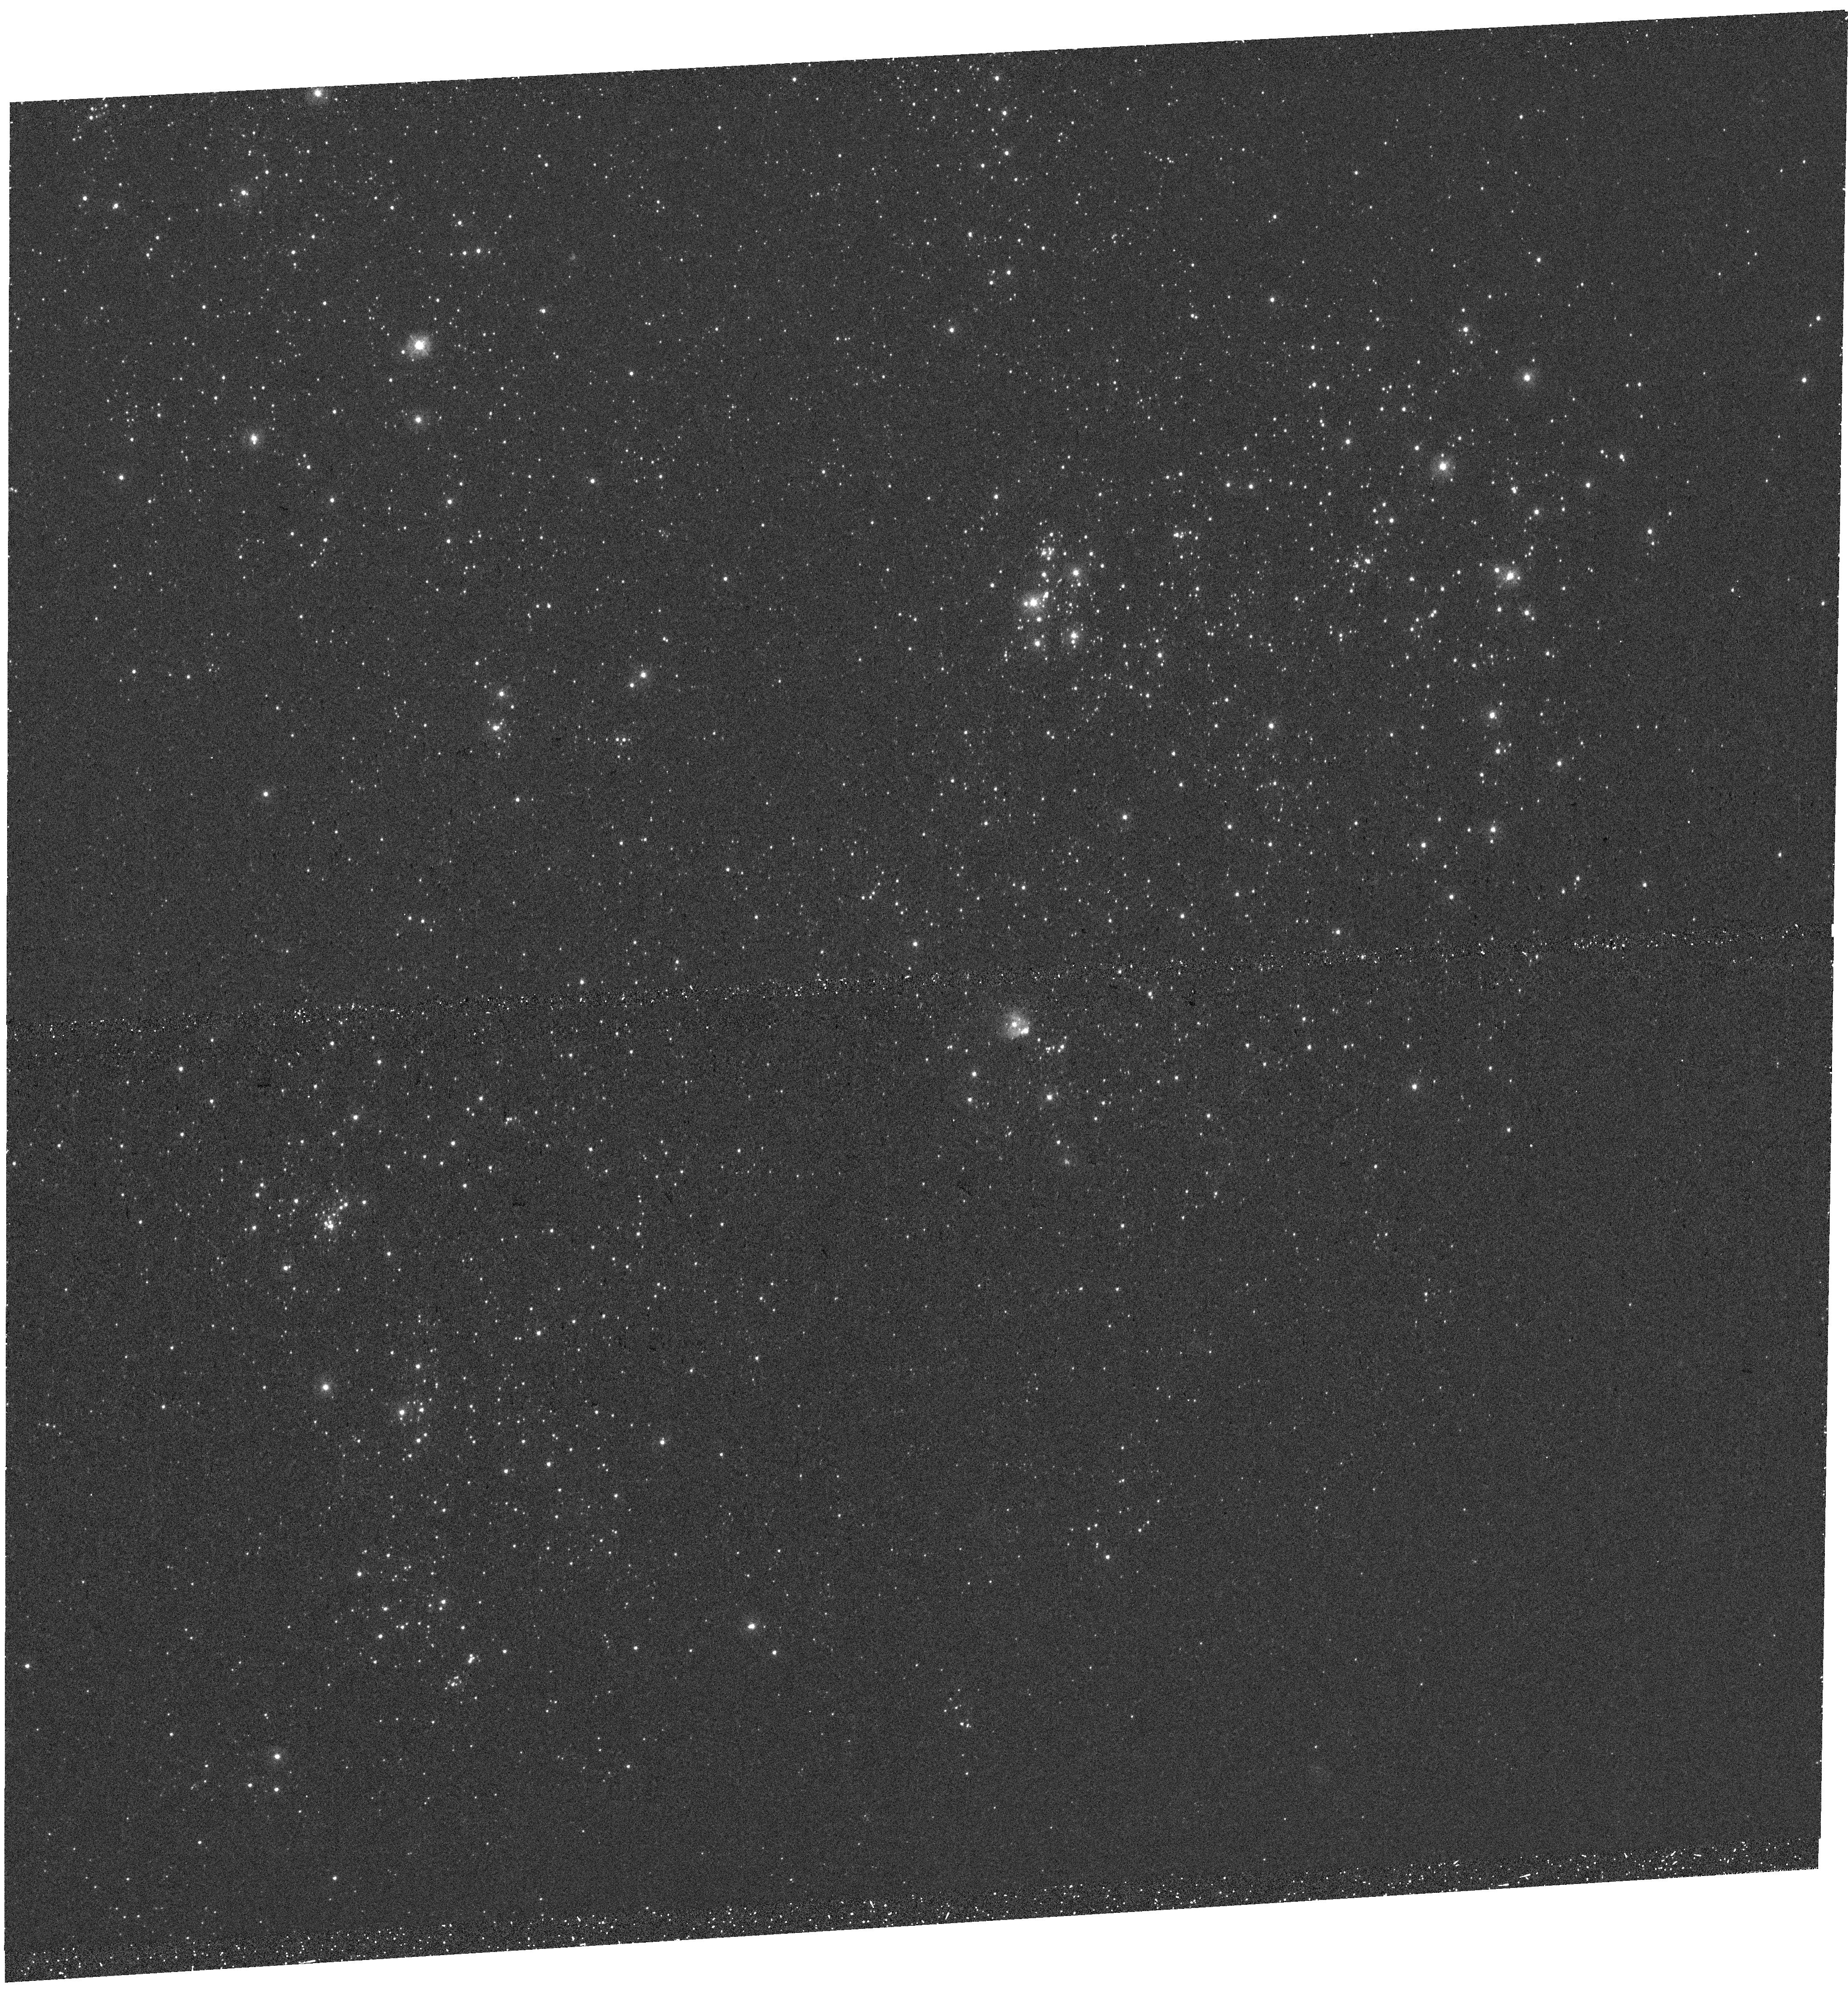
Target: WLM-ALMA2. Instrument: WFC3/UVIS. Filter: F275W. Exposure: 35 min. Observation ID: hst_17068_z3_wfc3_uvis_f275w_iey4z3

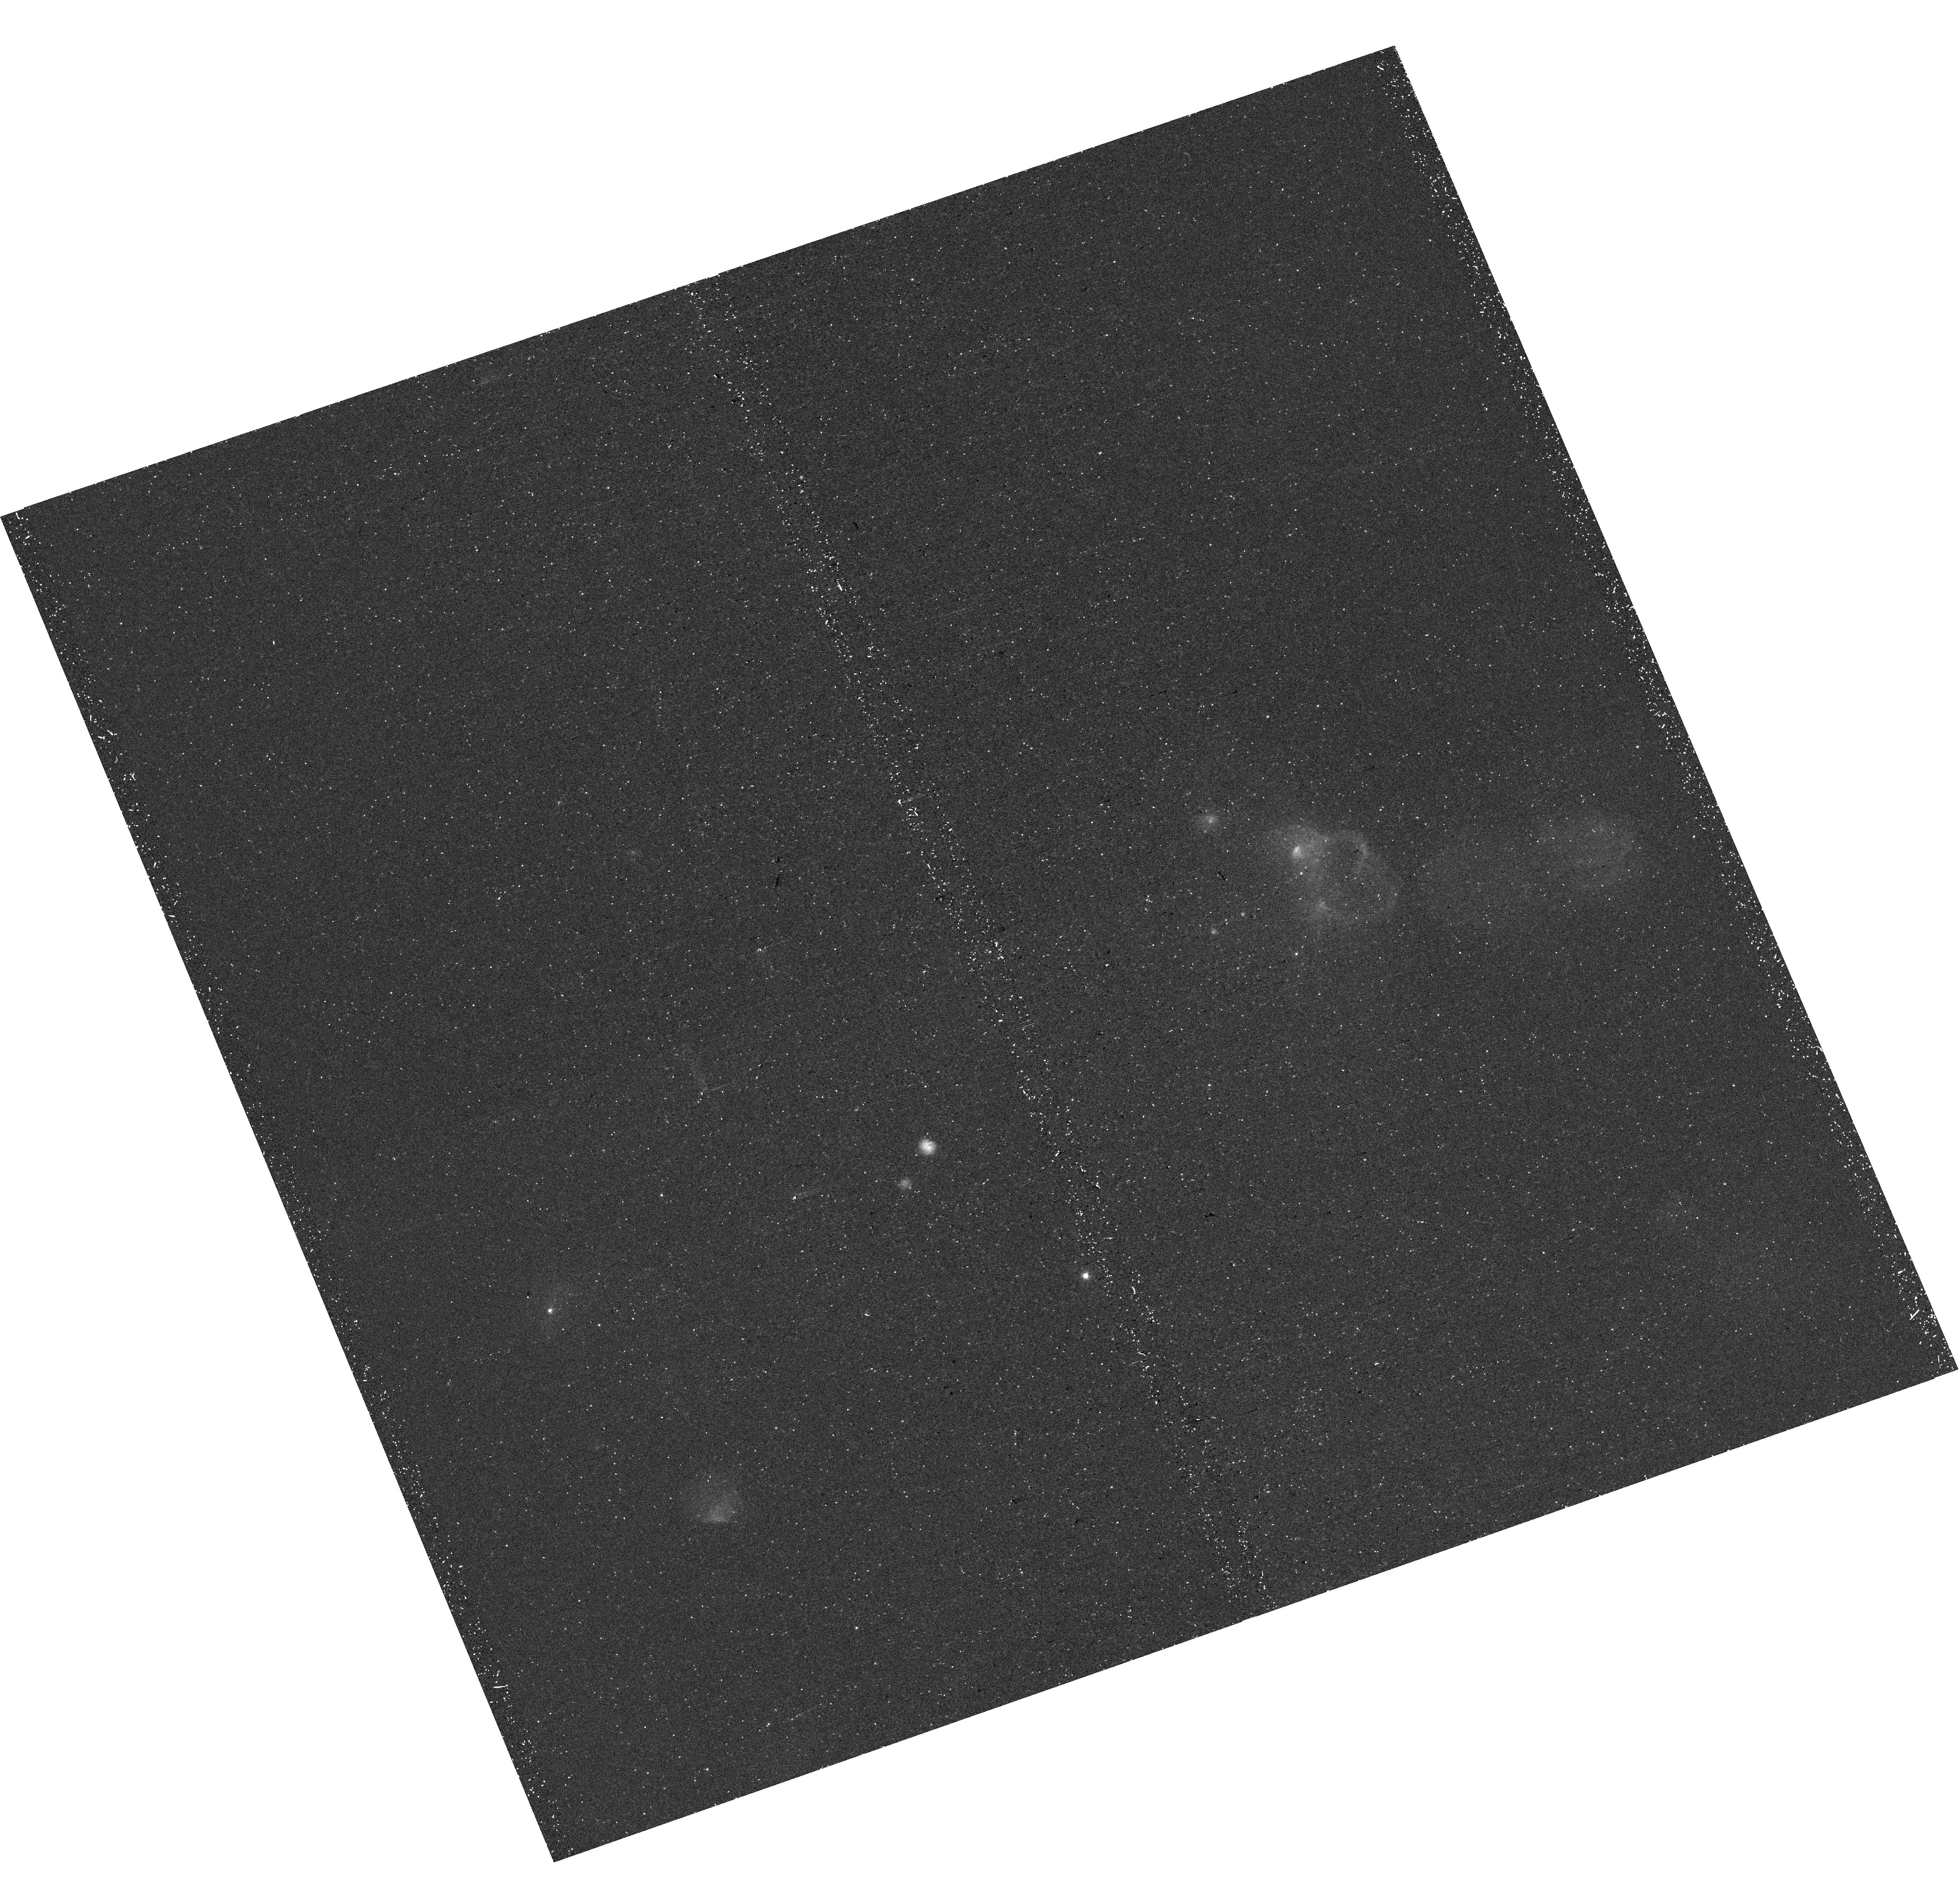
Target: WLM-ALMA1. Instrument: WFC3/UVIS. Filter: F656N. Exposure: 27 min. Observation ID: hst_17068_z2_wfc3_uvis_f656n_iey4z2

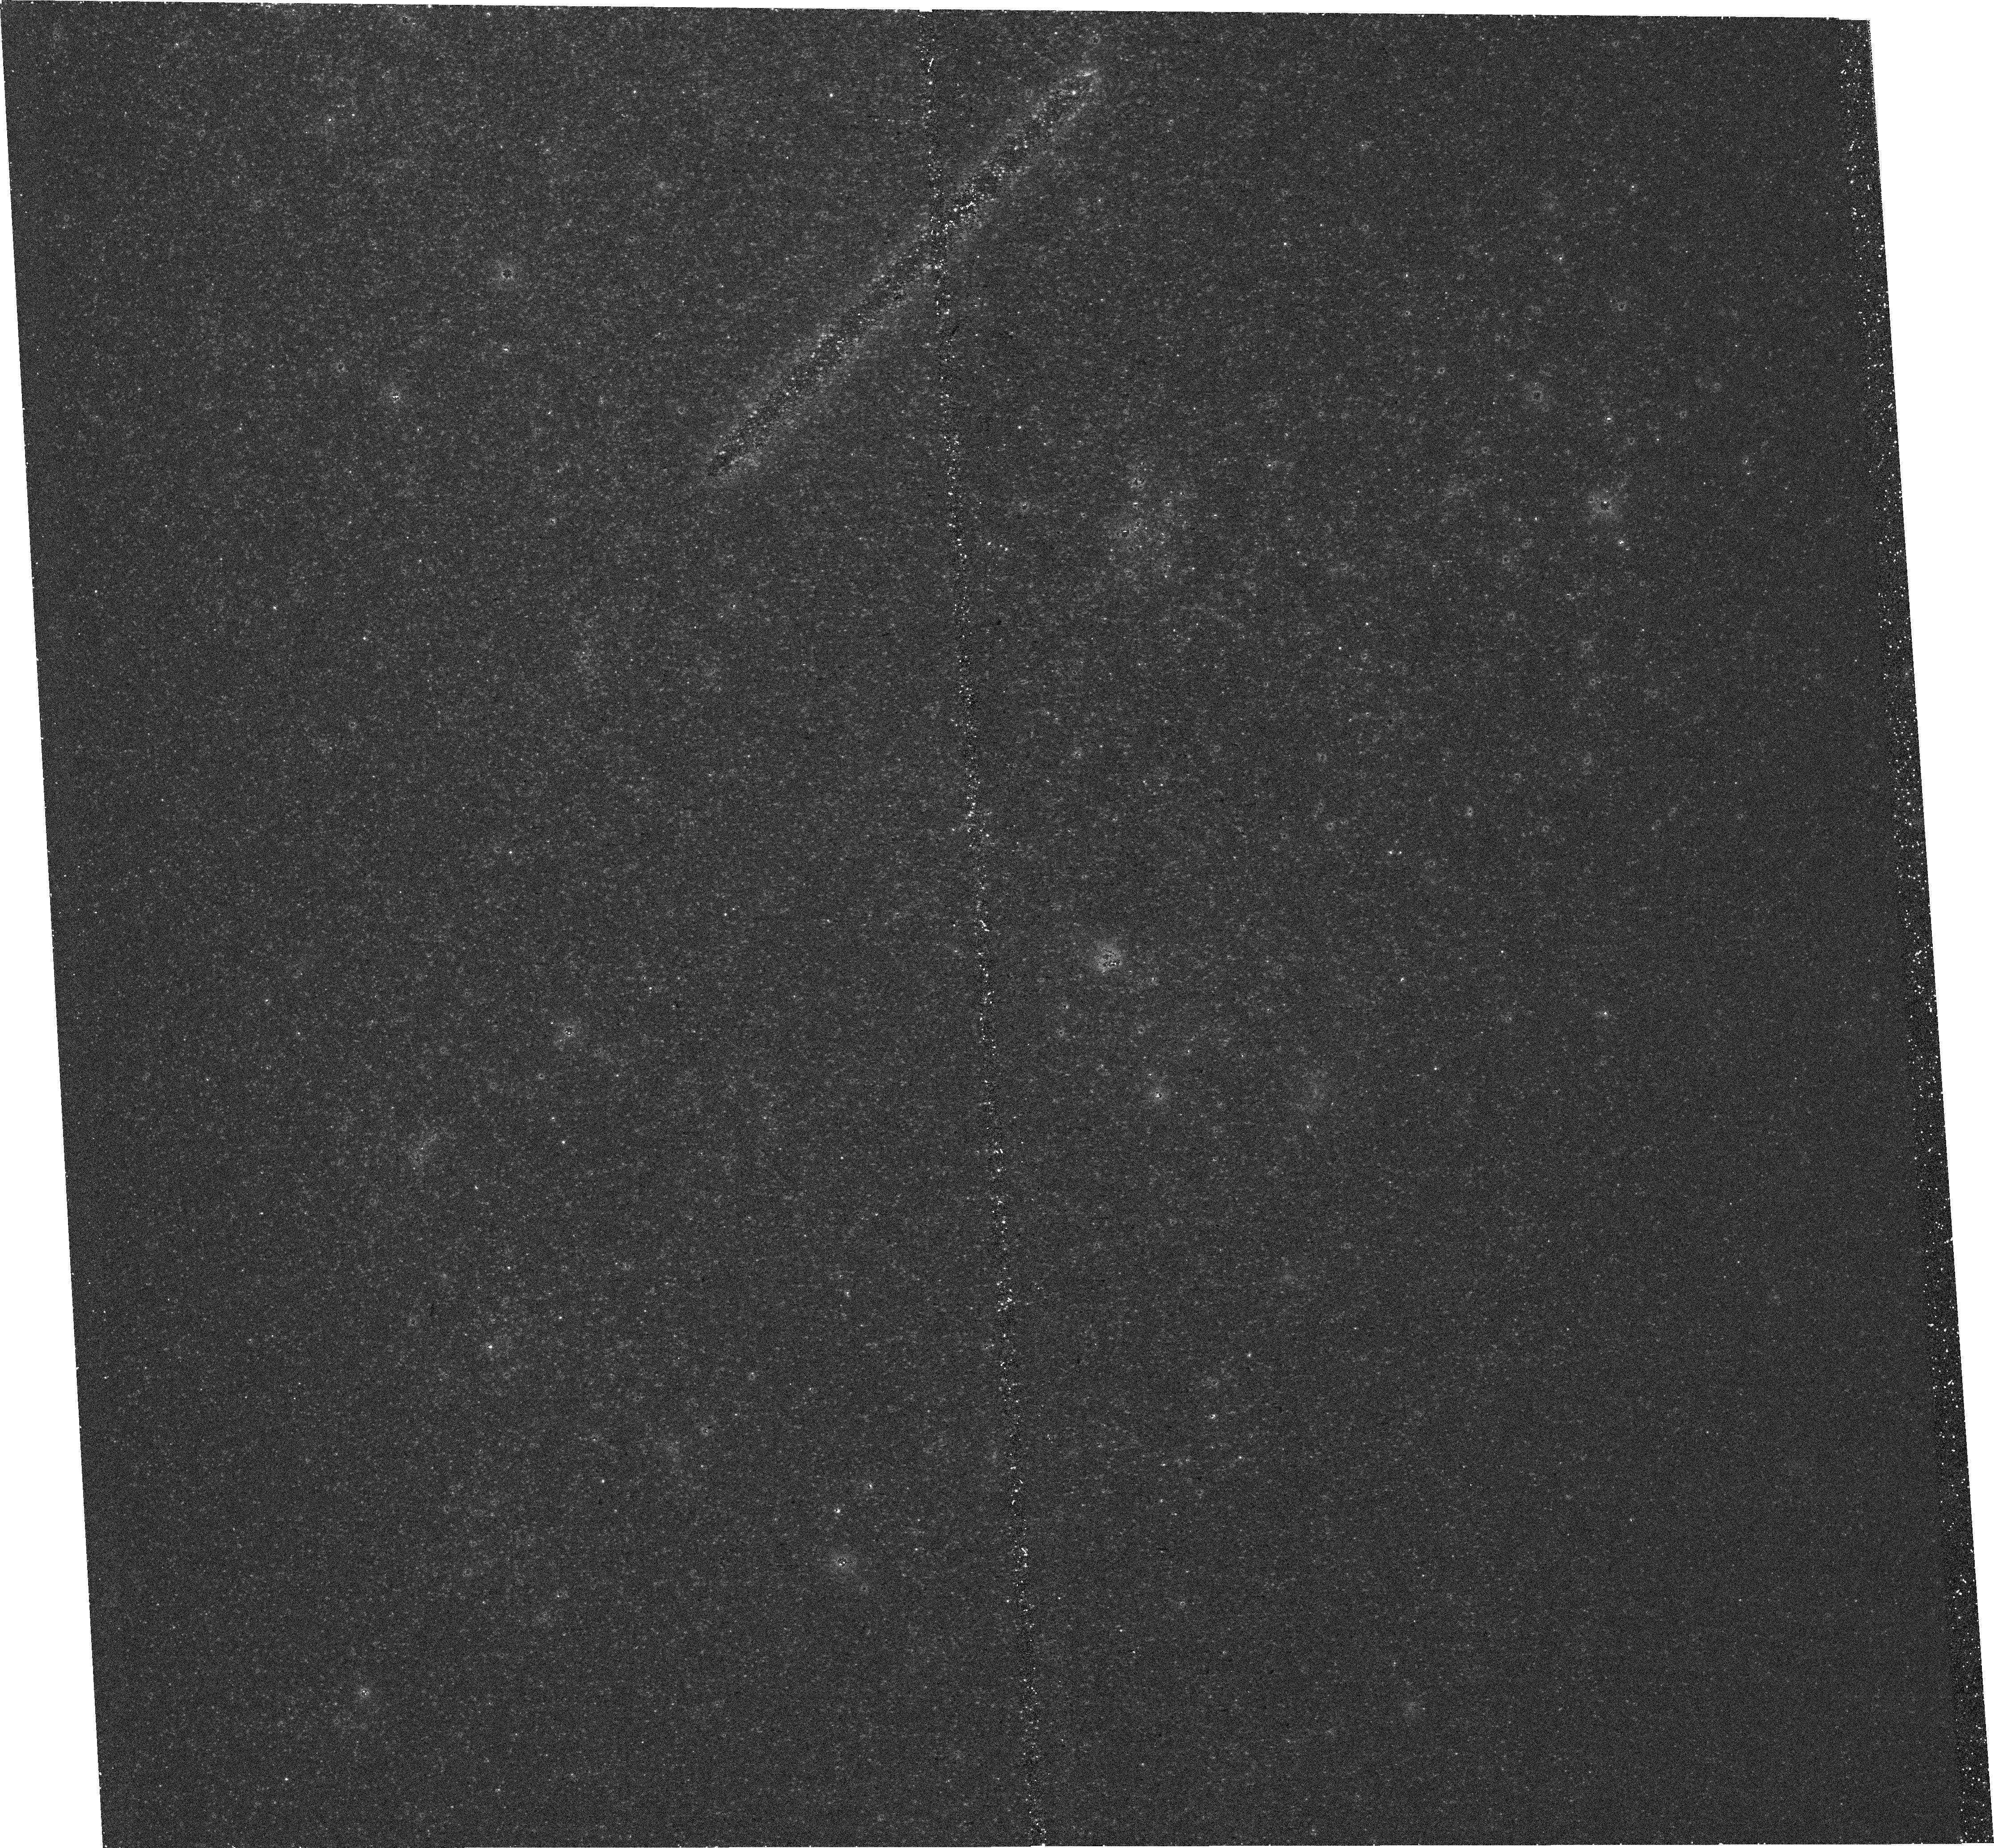
Target: WLM-ALMA2. Instrument: WFC3/UVIS. Filter: F438W. Exposure: 29 min. Observation ID: hst_17068_03_wfc3_uvis_f438w_iey403

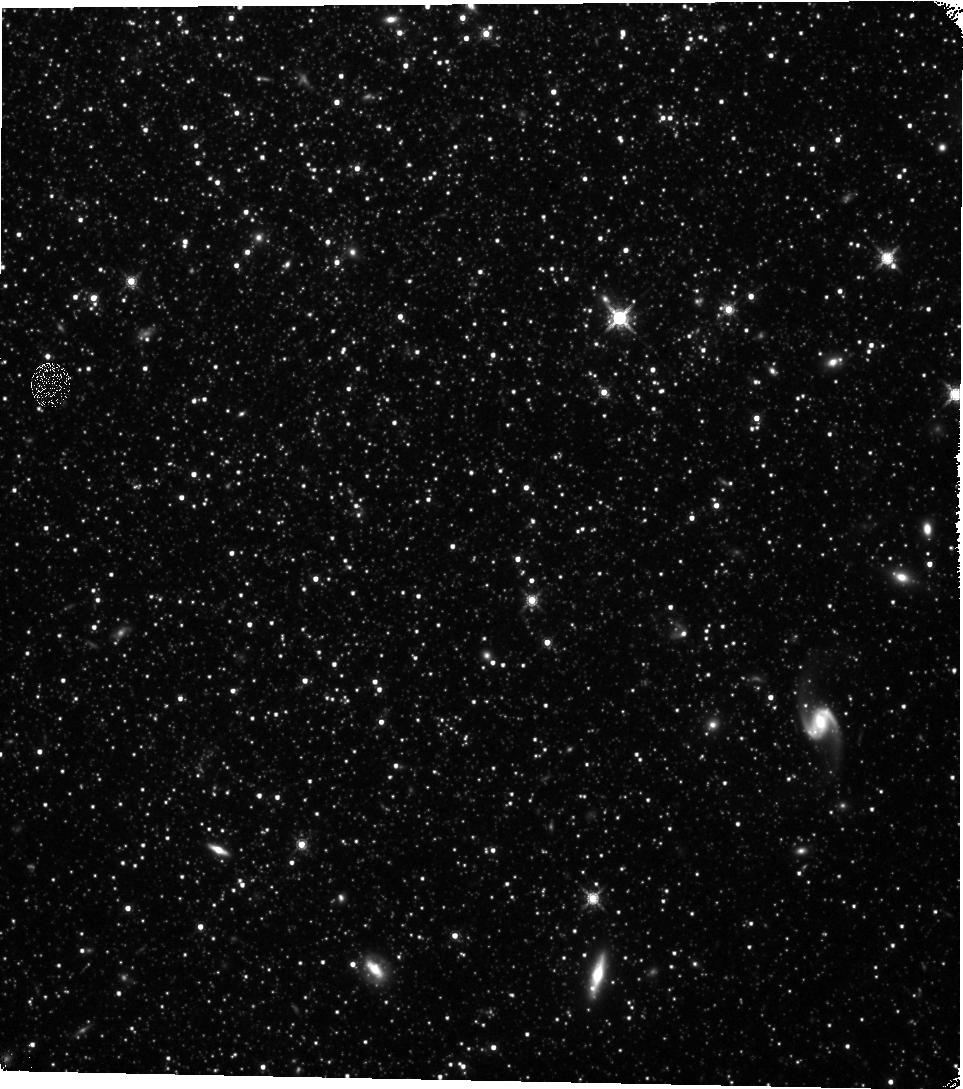
Target: WLM-ALMA2. Instrument: WFC3/IR. Filter: F160W. Exposure: 20 min. Observation ID: hst_17068_04_wfc3_ir_f160w_iey404

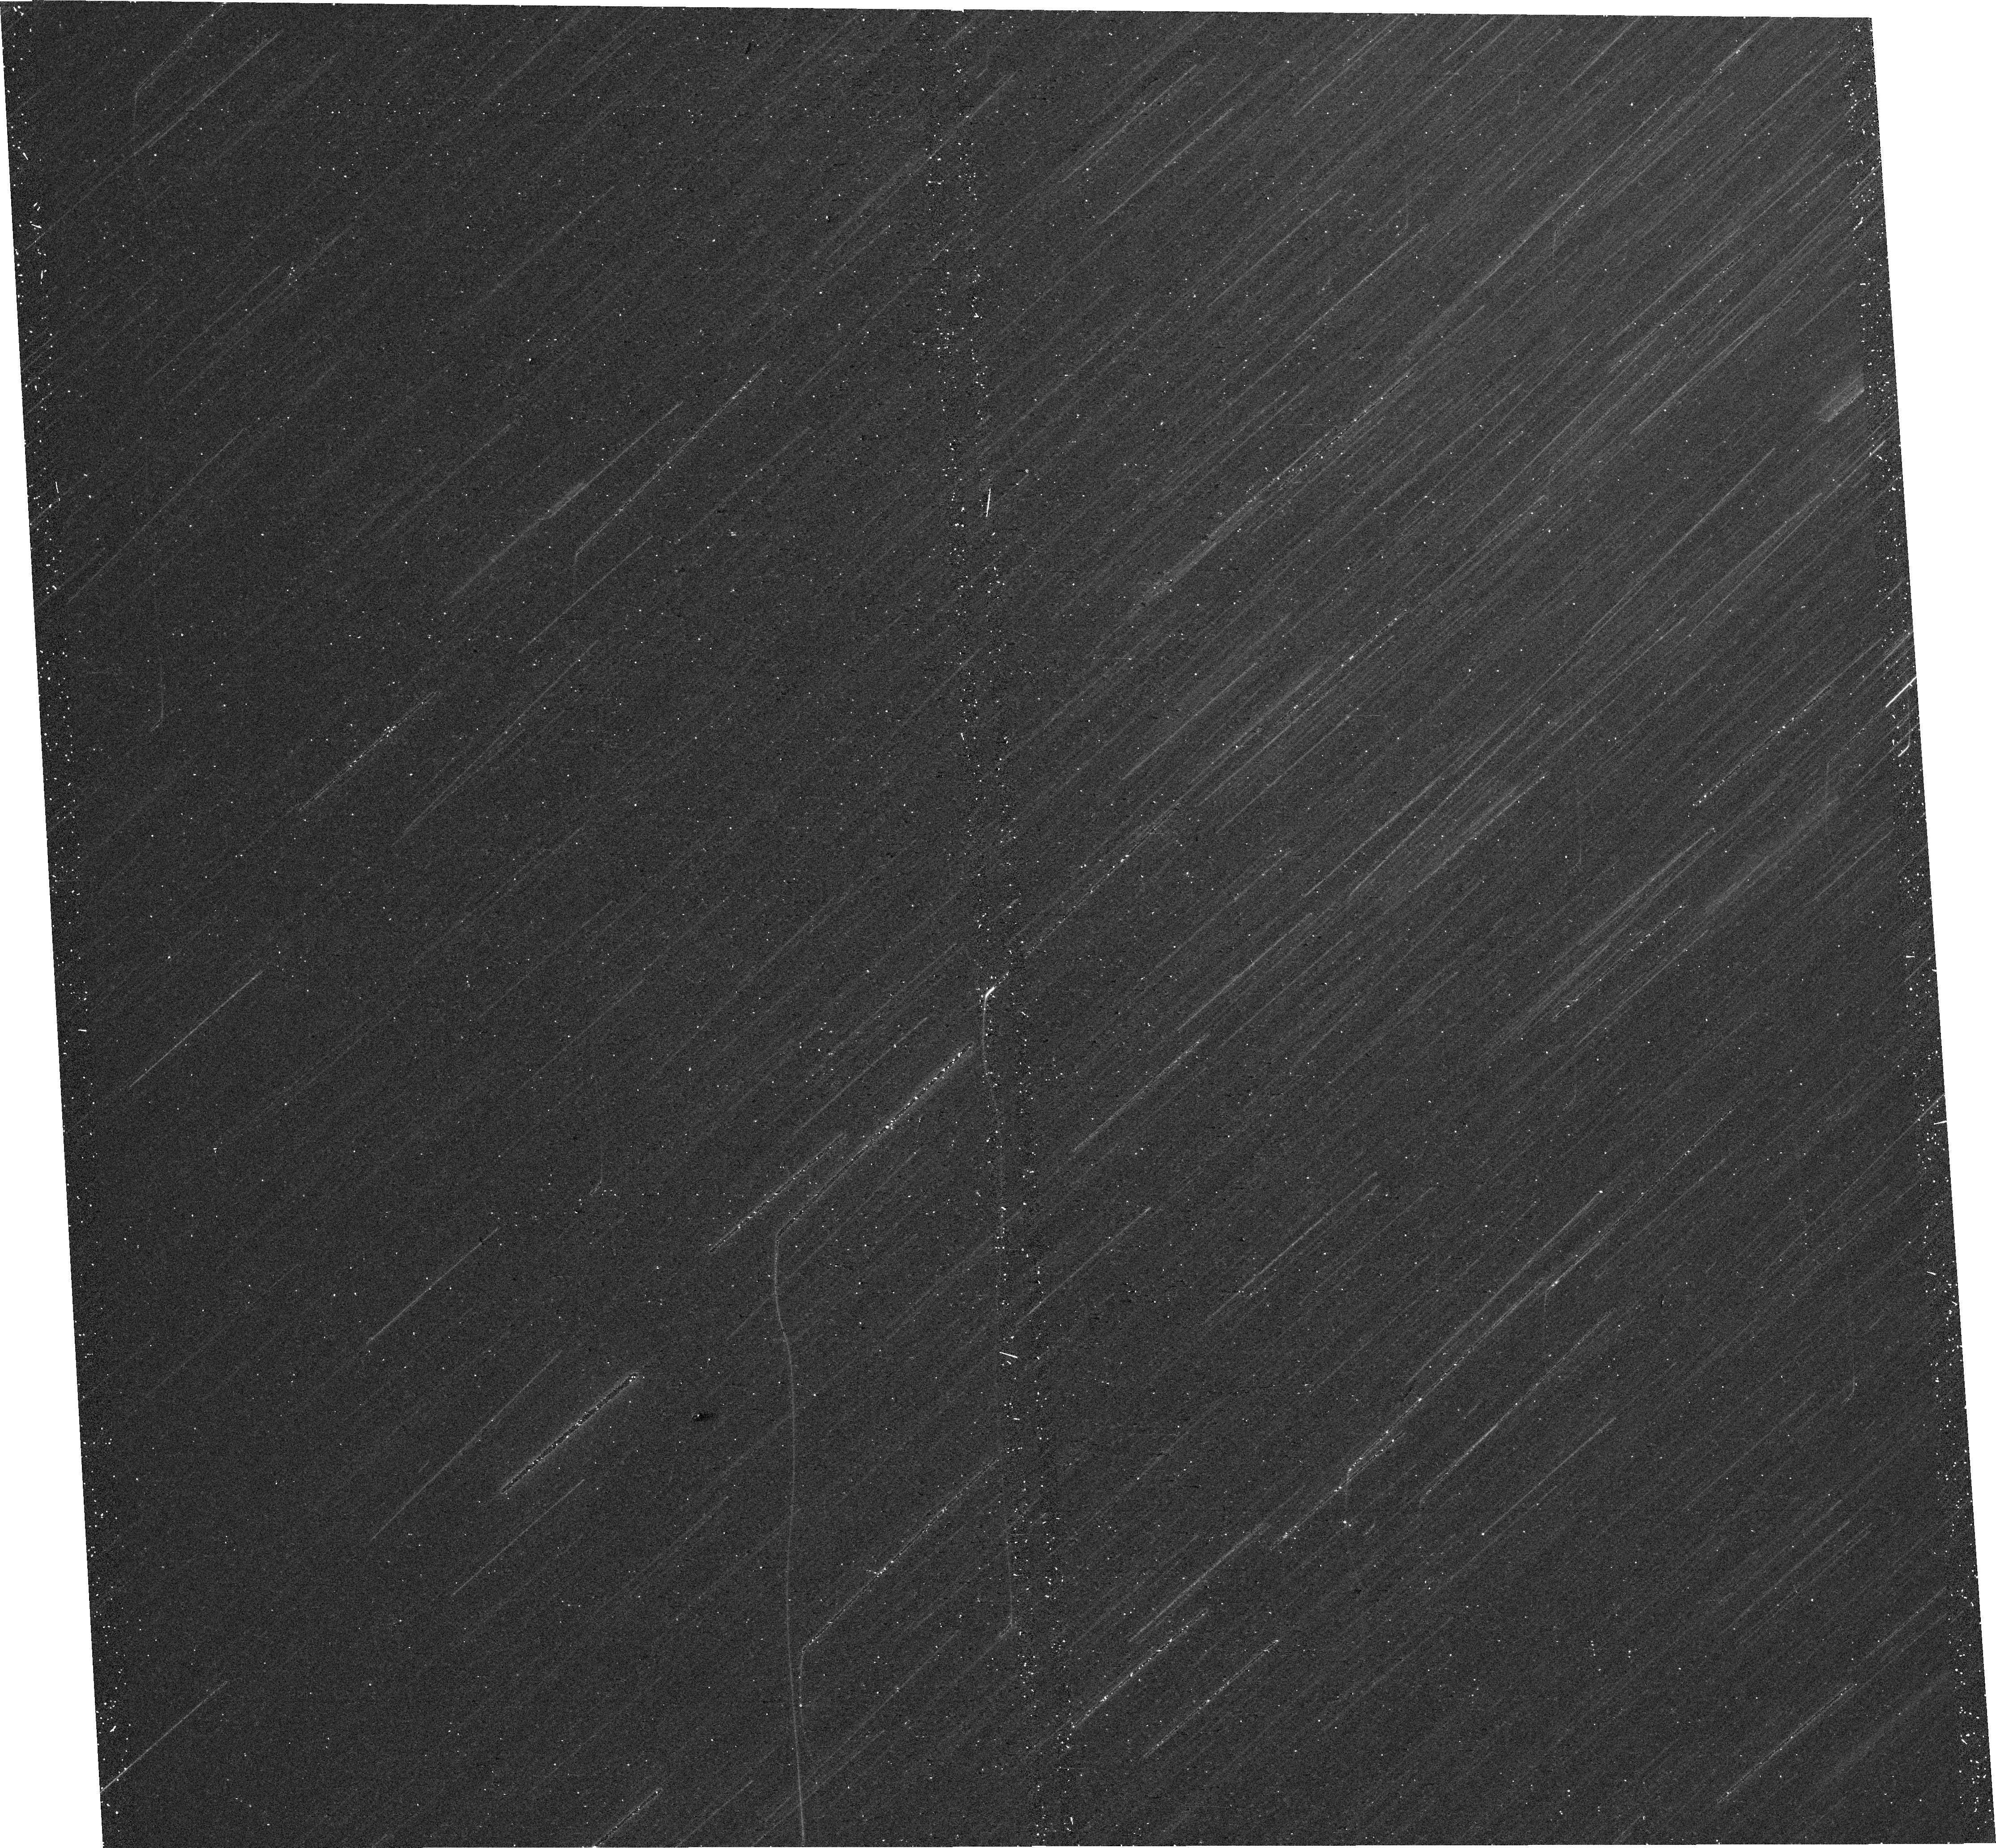
Target: WLM-ALMA2. Instrument: WFC3/UVIS. Filter: F625W. Exposure: 12 min. Observation ID: hst_17068_04_wfc3_uvis_f625w_iey404

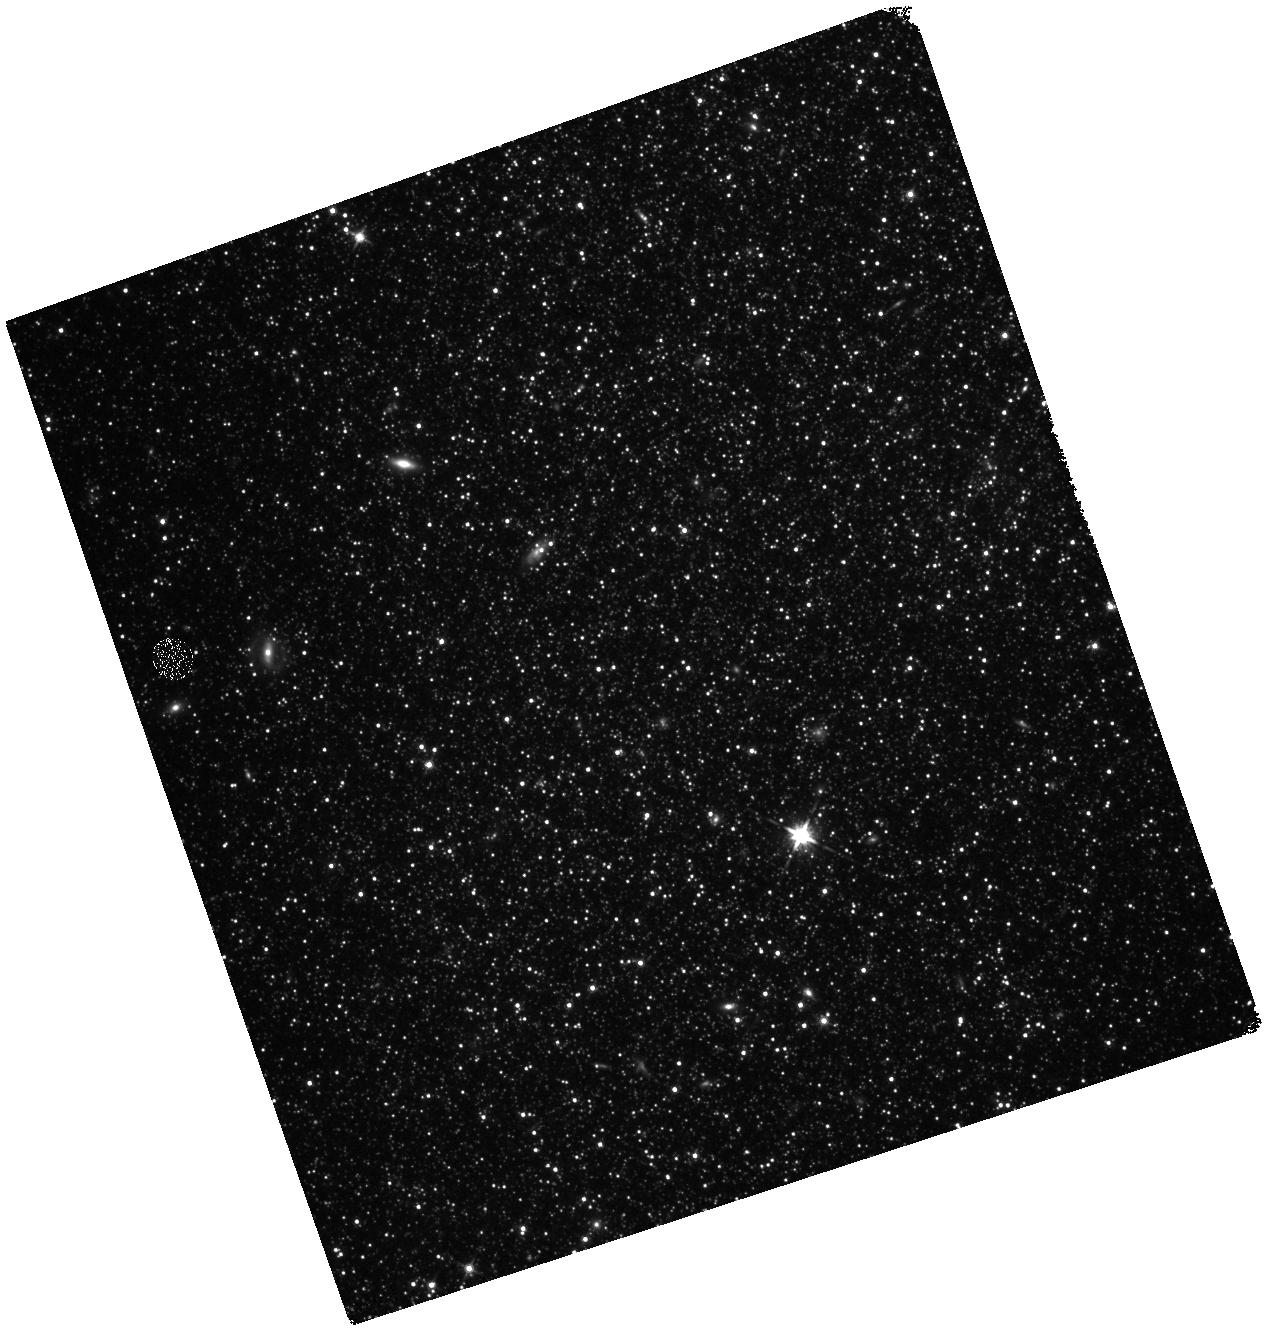
Target: WLM-ALMA1. Instrument: WFC3/IR. Filter: F125W. Exposure: 22 min. Observation ID: hst_17068_z2_wfc3_ir_f125w_iey4z2

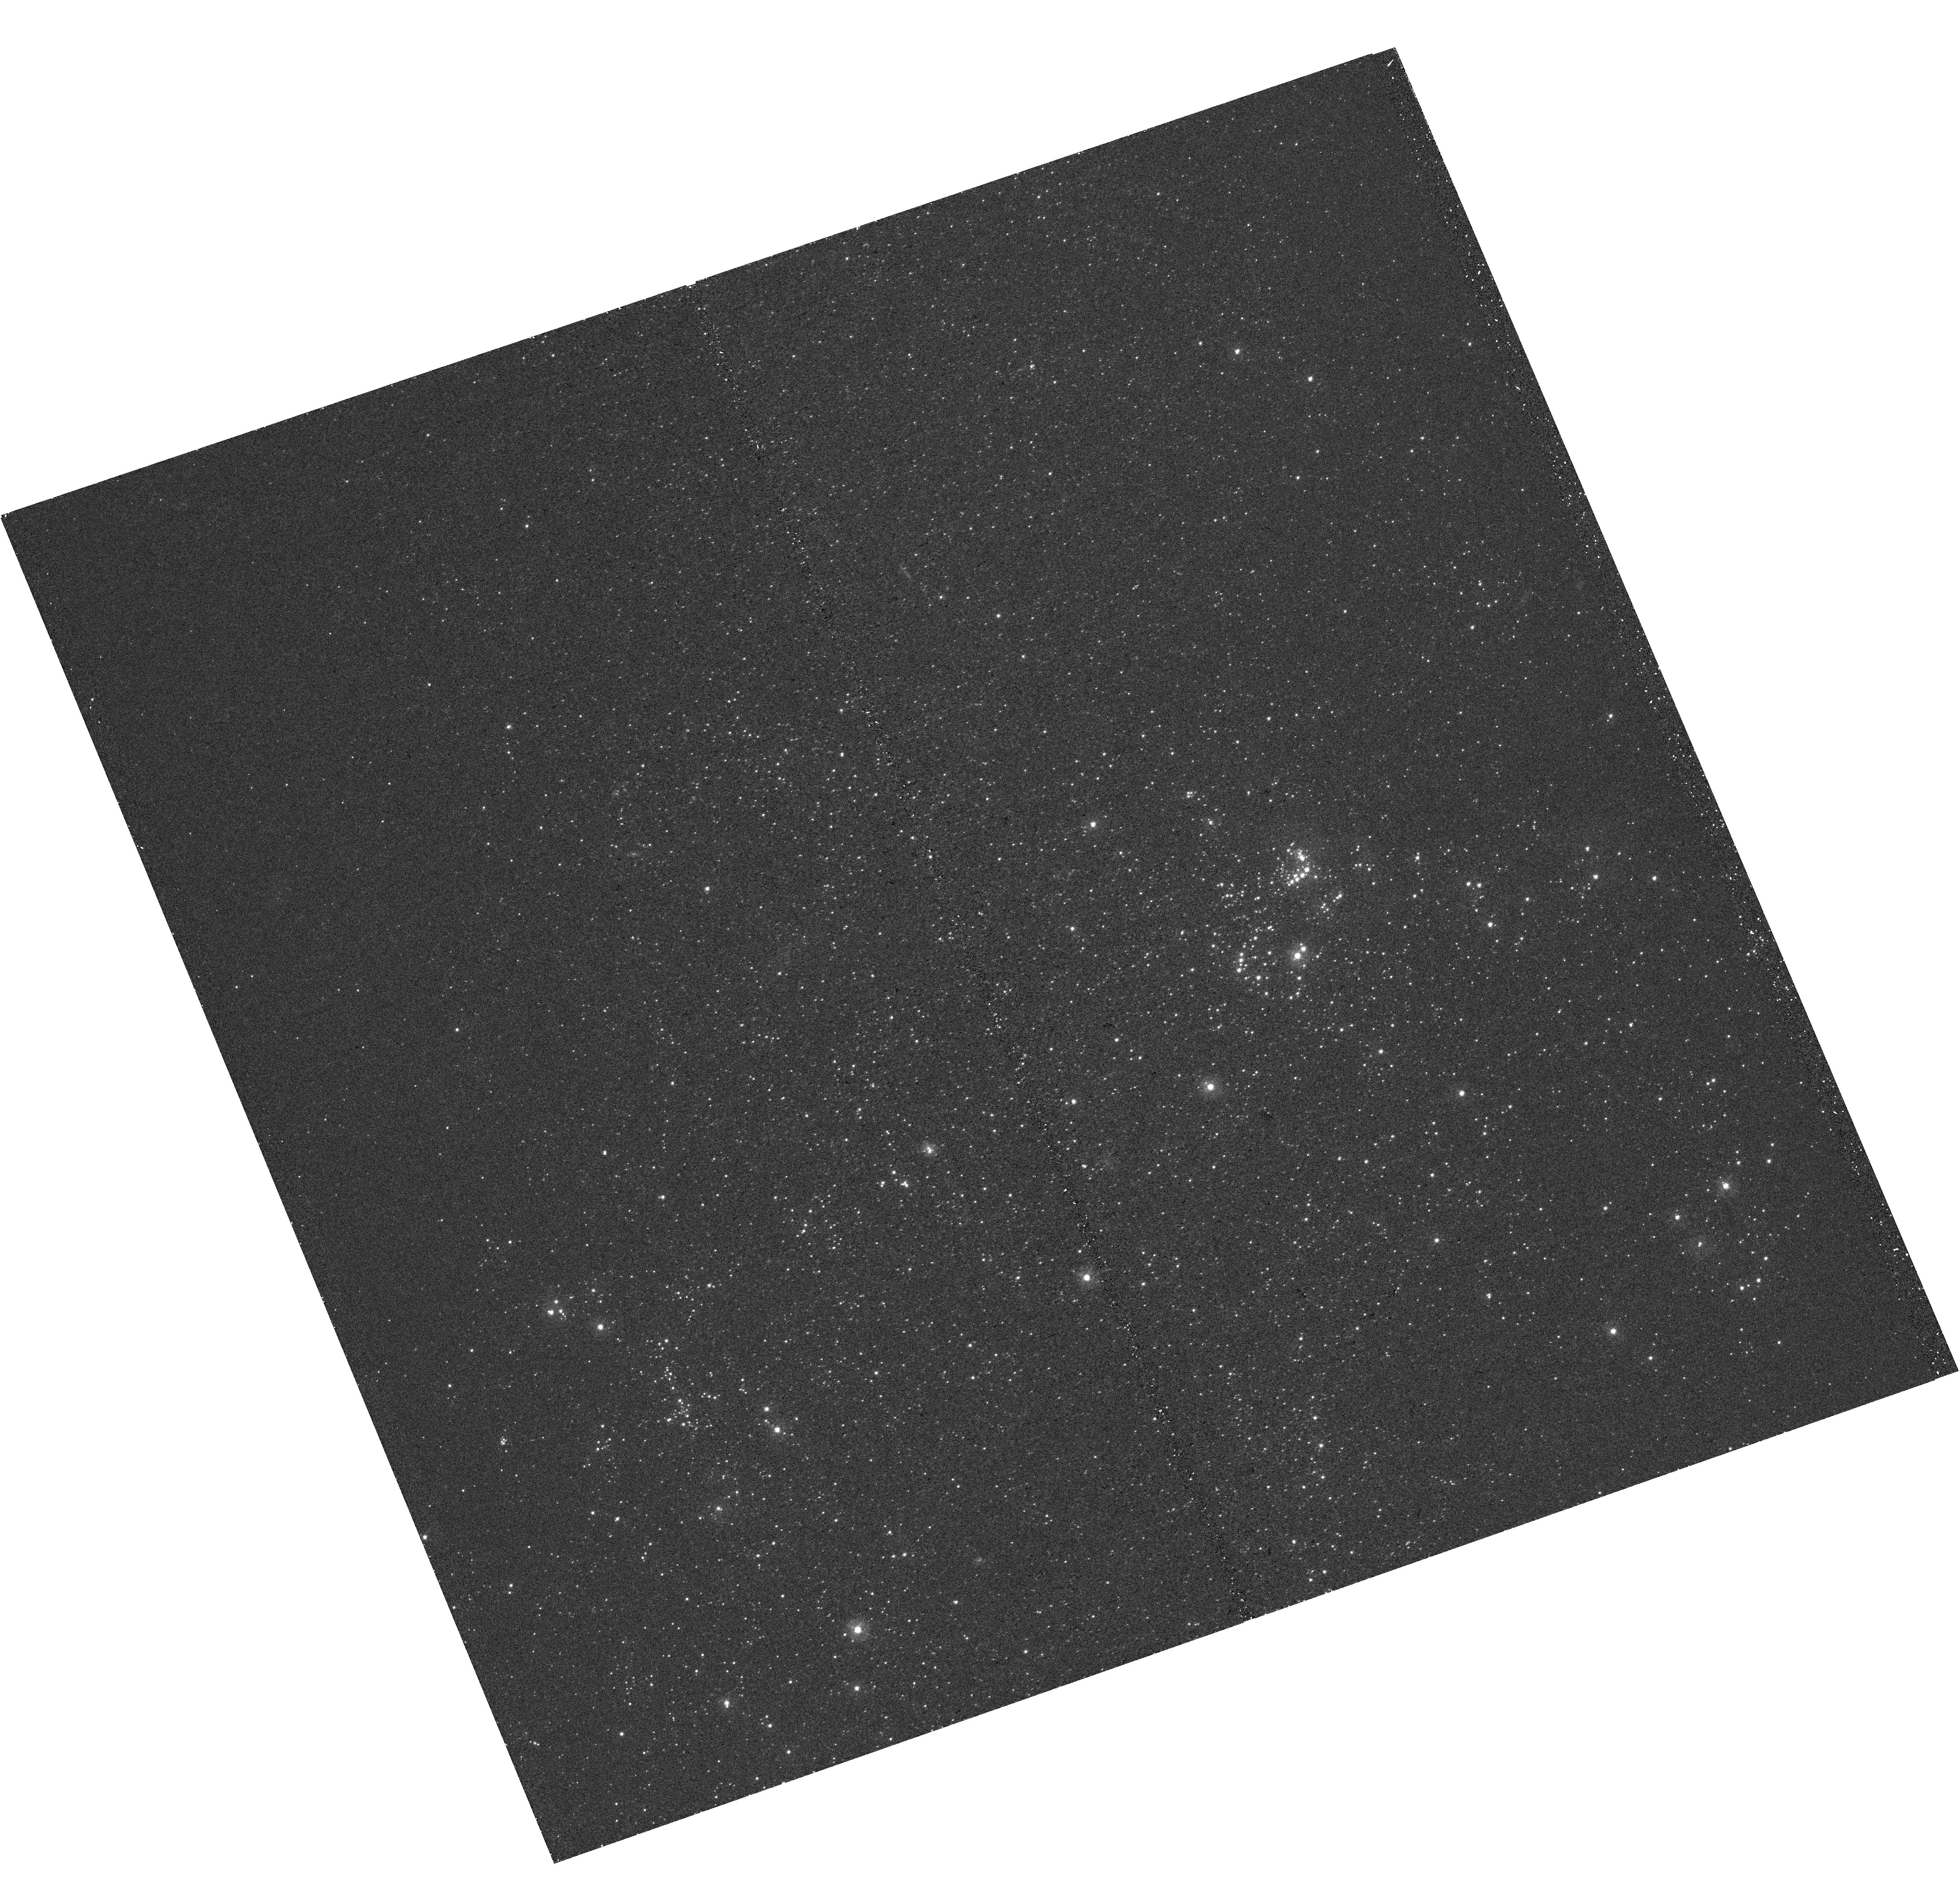
Target: WLM-ALMA1. Instrument: WFC3/UVIS. Filter: F336W. Exposure: 20 min. Observation ID: hst_17068_01_wfc3_uvis_f336w_iey401

Young Stars and Gas Structure within the ALMA Coverage of Dwarf Irregular Galaxy WLM (PI: Archer, Haylee Nichole)

We request HST WFC3/UVIS and WFC3/IR observations of the areas within local dwarf irregular galaxy WLM that have been surveyed with ALMA in CO(2-1) and CO(1-0) in order to dissect and understand the star forming regions in this low-metallicity environment. WLM has an oxygen abundance that is 13% of solar, and the structure of the molecular clouds at these low metallicities is fundamentally different from those found in higher metallicity spirals such as the Milky Way. Recent analysis of star forming regions with CO cores within WLM raised questions about the role of these cores in the overall star forming event in these regions. The proposed HST observations from 0.275 to 1.6 microns will allow (1) measurements of the age and extinction toward massive stars that have formed in the star-forming regions, (2) calculation of the ionized gas mass in the star-forming regions, (3) constraint of the cloud boundaries, (4) identification of YSOs that are forming in the CO cores and determination of their evolutionary stage, (5) mapping of the extinction as a tracer of the gas within the star-forming regions, and (6) placement of the CO cores in the context of the gas and dust. This is crucial for our understanding of the role of the small CO cores in low metallicity star-forming regions.